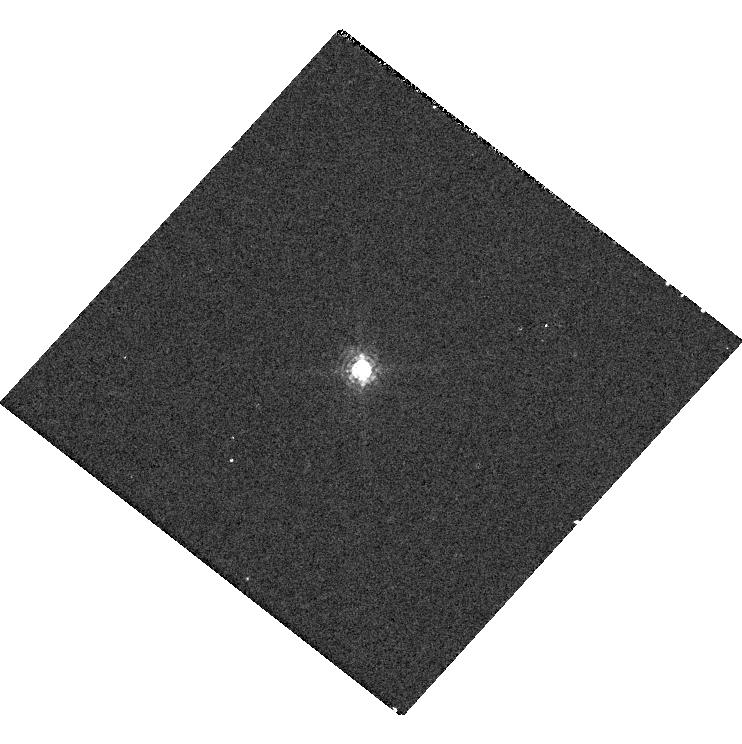
Target: GD-153. Instrument: WFC3/UVIS. Filter: F845M. Exposure: 1 min. Observation ID: hst_14021_06_wfc3_uvis_f845m_icrw06

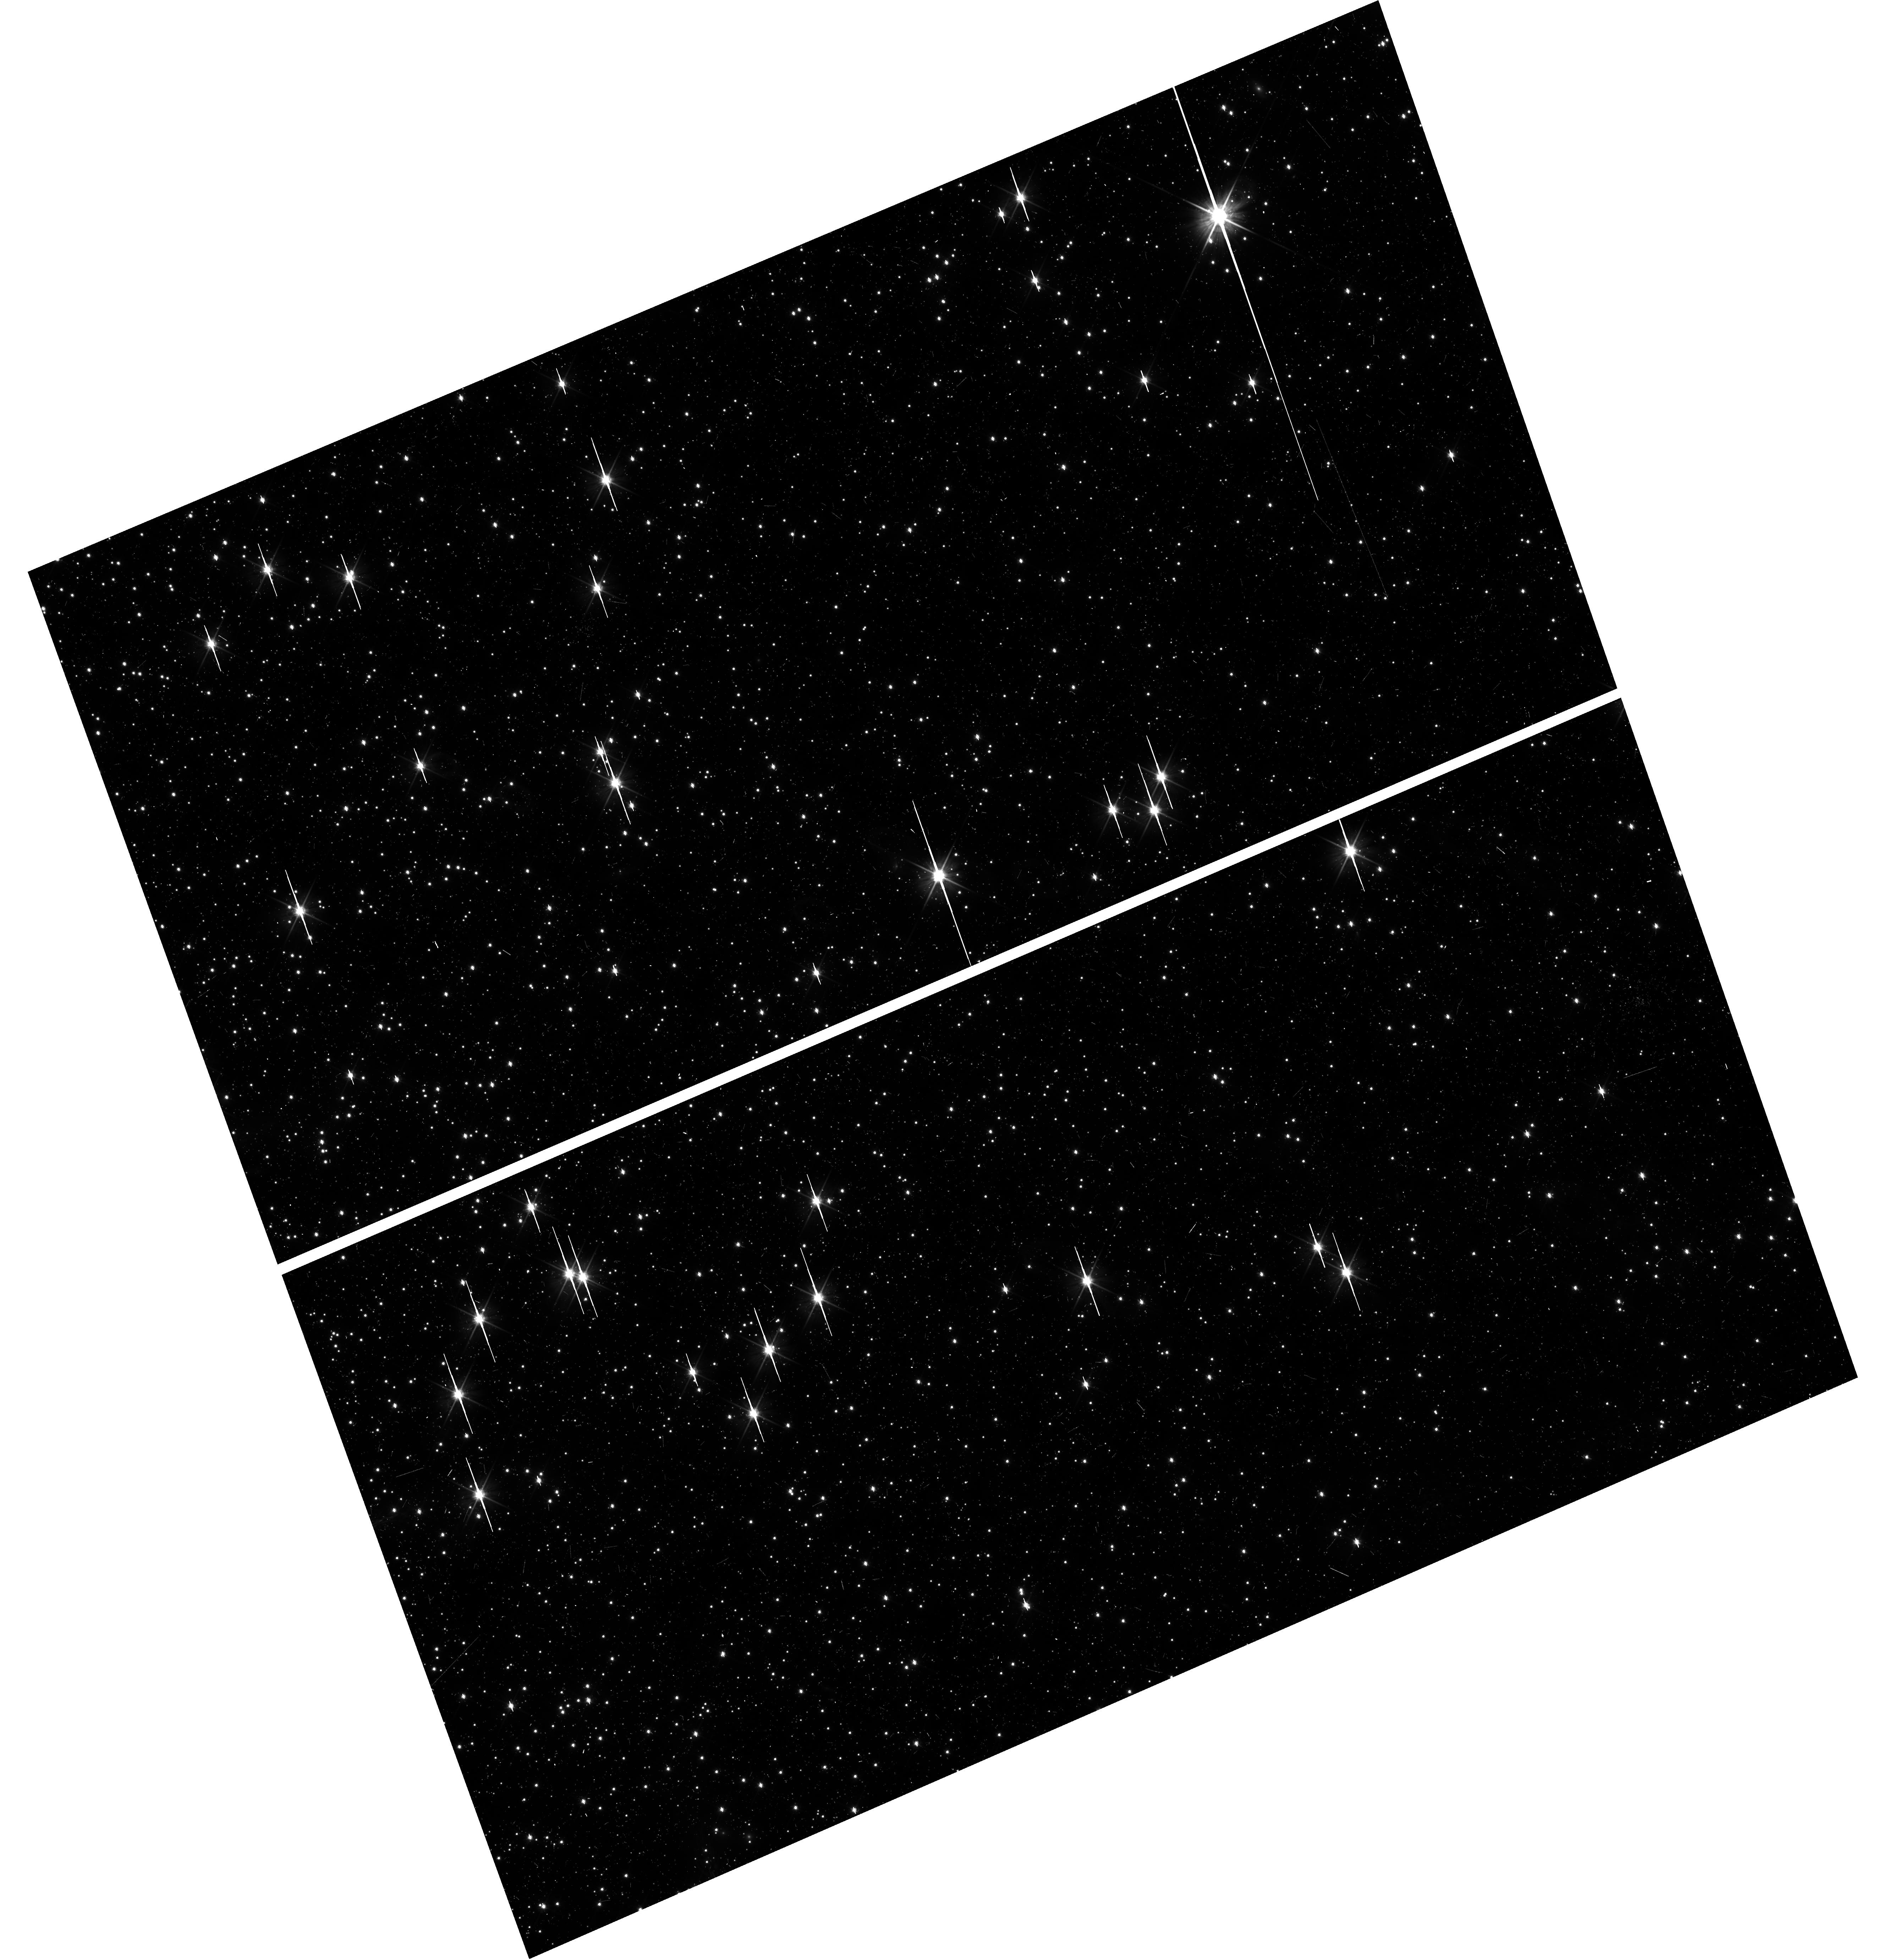
Target: 47TUCFIELD. Instrument: WFC3/UVIS. Filter: F606W. Exposure: 15 min. Observation ID: hst_14021_10_wfc3_uvis_f606w_icrw10

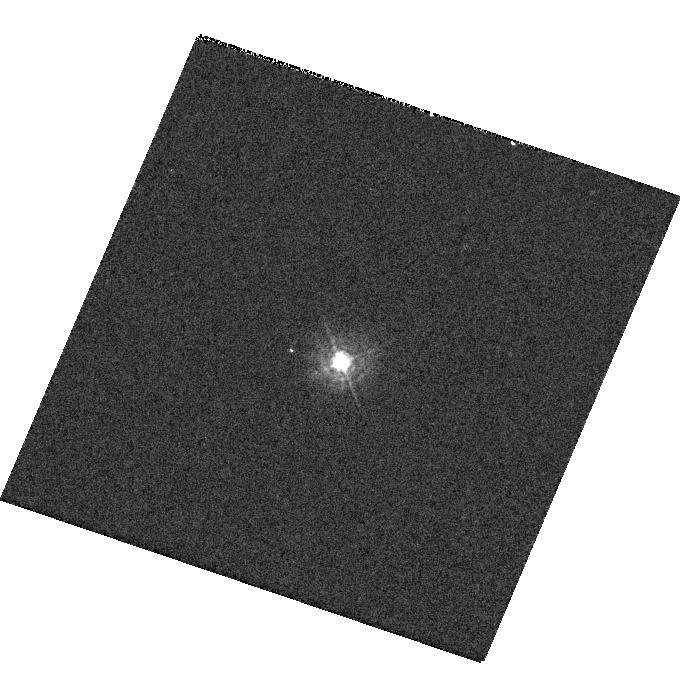
Target: GSC-02581-02323. Instrument: WFC3/UVIS. Filter: F336W. Exposure: 1 min. Observation ID: hst_14021_04_wfc3_uvis_f336w_icrw04

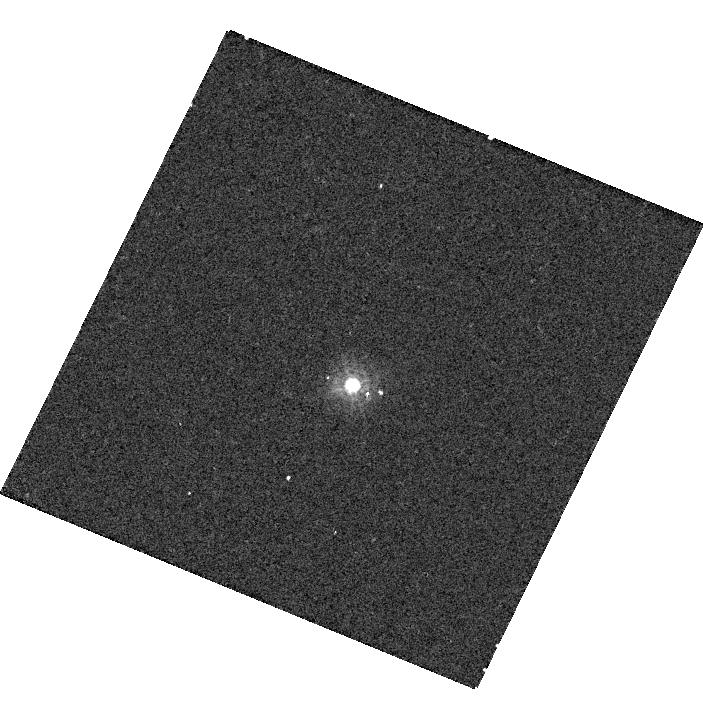
Target: GSC-02581-02323. Instrument: WFC3/UVIS. Filter: F275W. Exposure: 5 min. Observation ID: hst_14021_03_wfc3_uvis_f275w_icrw03

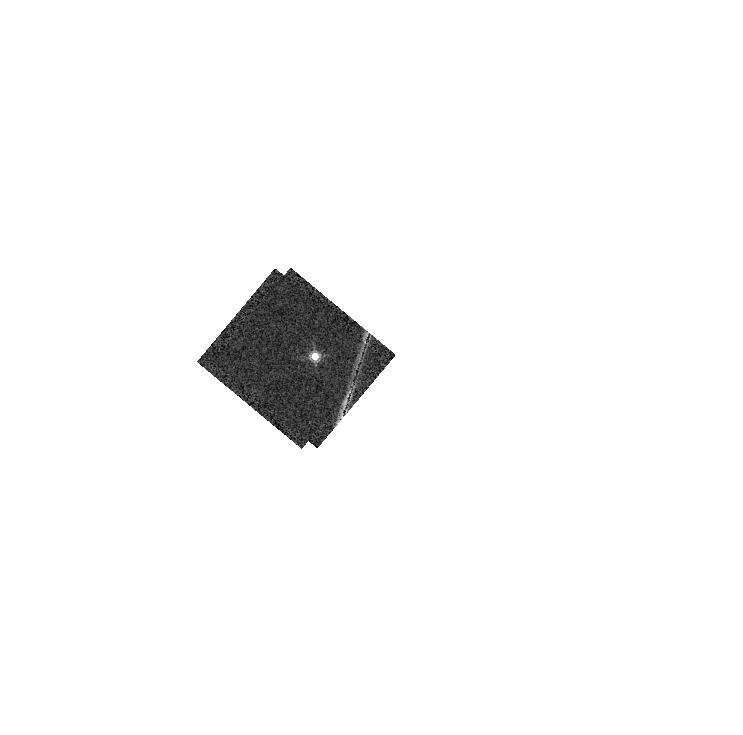
Target: GD-153. Instrument: WFC3/IR. Filter: F167N. Exposure: 3 min. Observation ID: hst_14021_05_wfc3_ir_f167n_icrw05

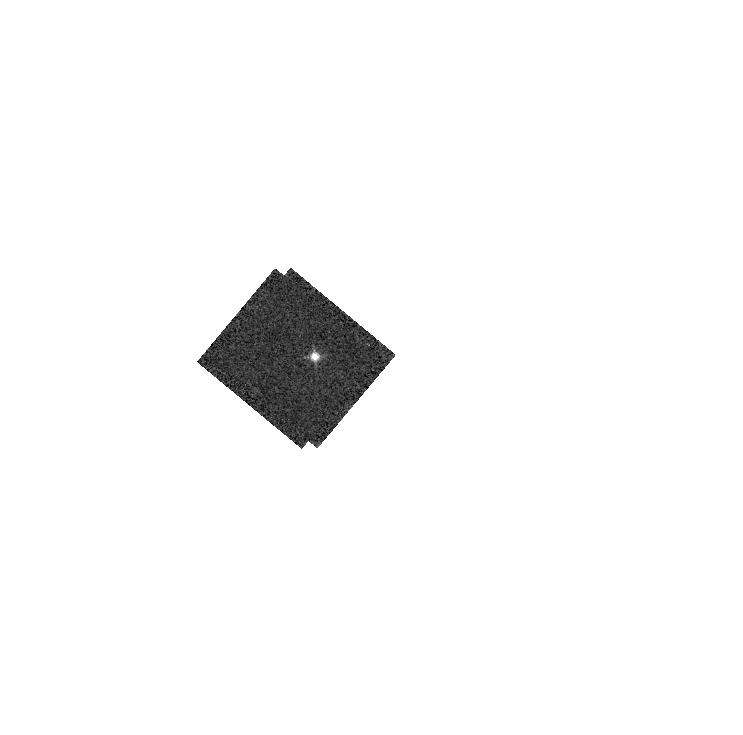
Target: GD-153. Instrument: WFC3/IR. Filter: F126N. Exposure: 2 min. Observation ID: hst_14021_05_wfc3_ir_f126n_icrw05

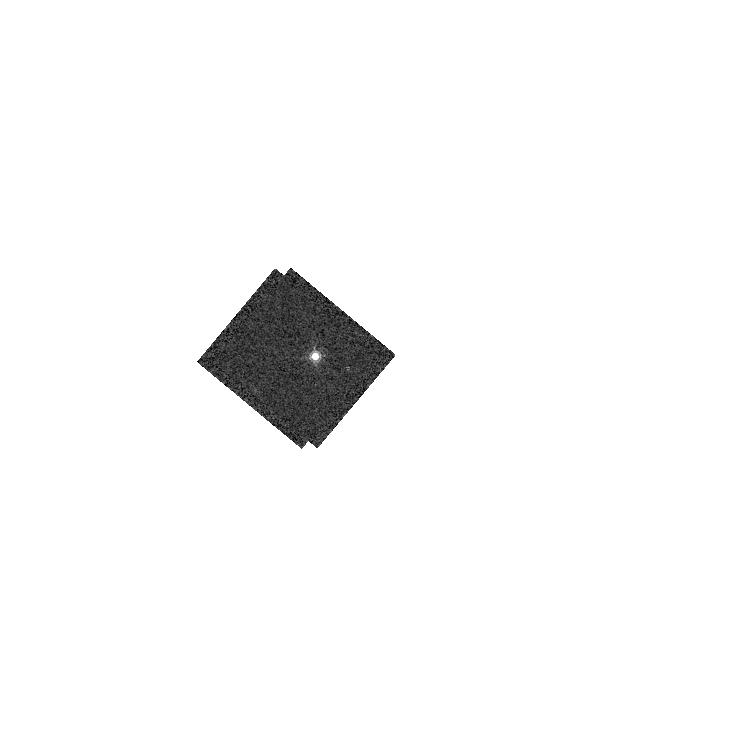
Target: GD-153. Instrument: WFC3/IR. Filter: F164N. Exposure: 3 min. Observation ID: hst_14021_05_wfc3_ir_f164n_icrw05

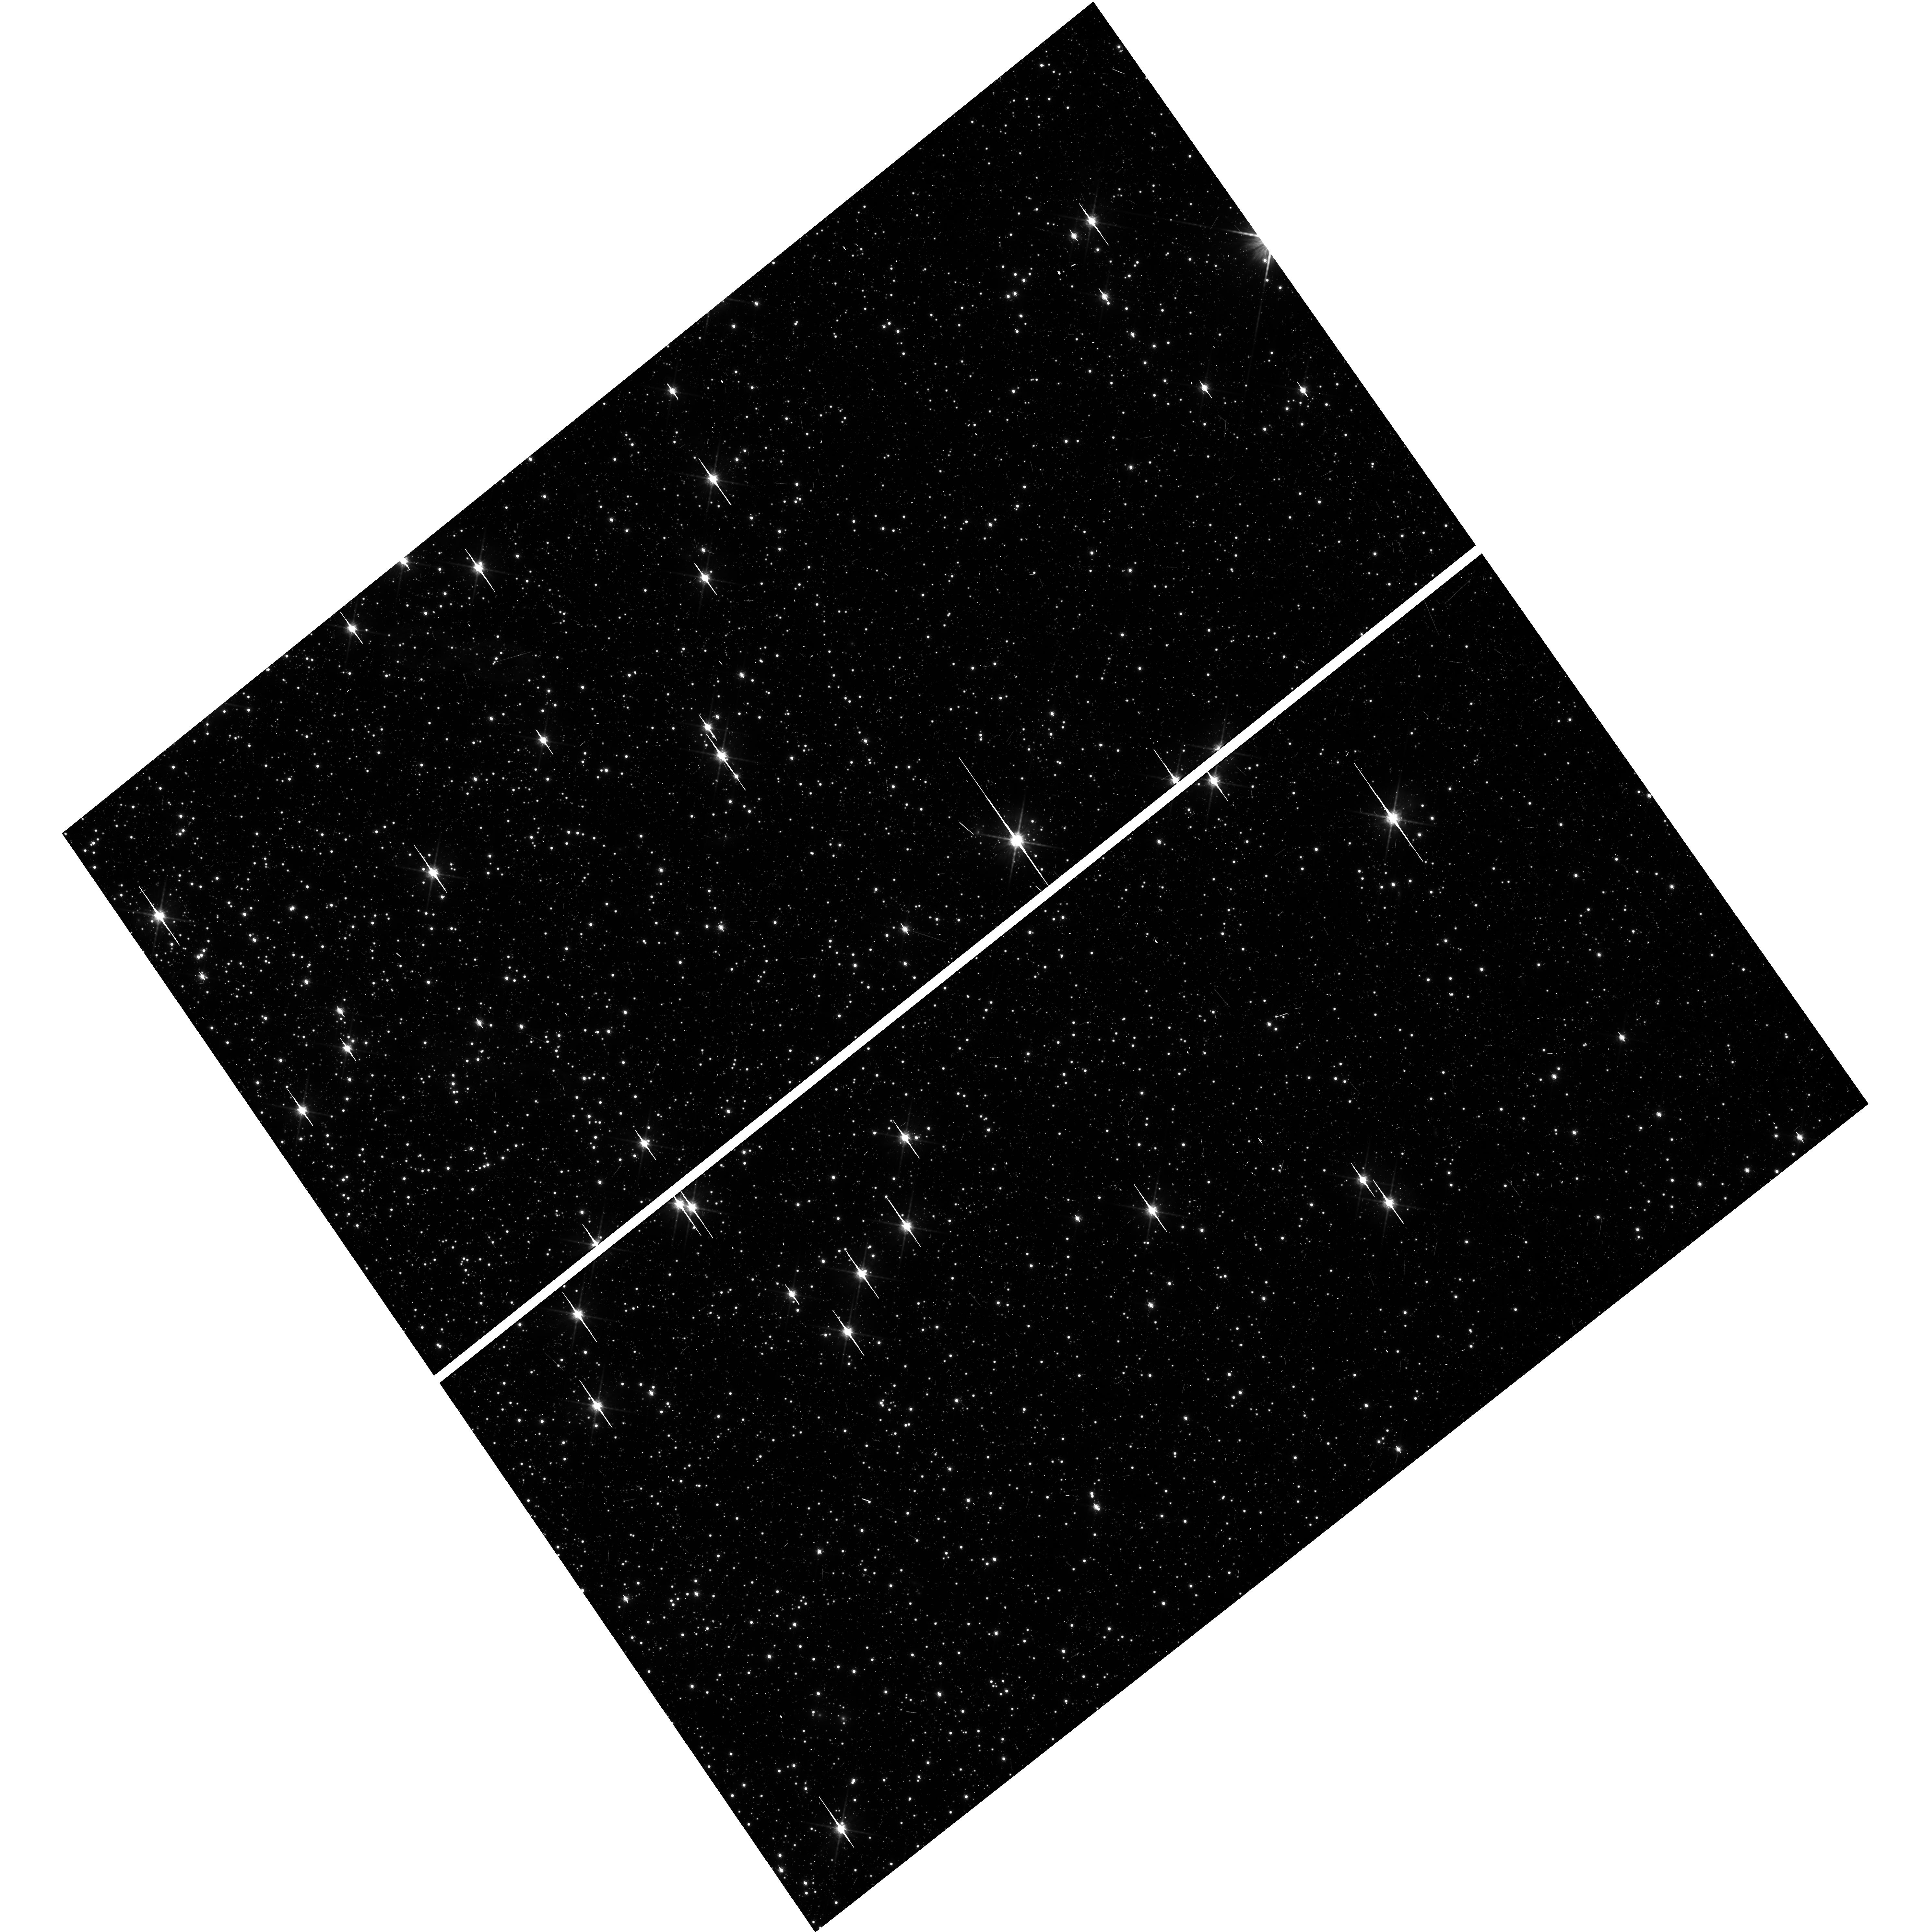
Target: 47TUCFIELD. Instrument: WFC3/UVIS. Filter: F814W. Exposure: 22 min. Observation ID: hst_14021_11_wfc3_uvis_f814w_icrw11

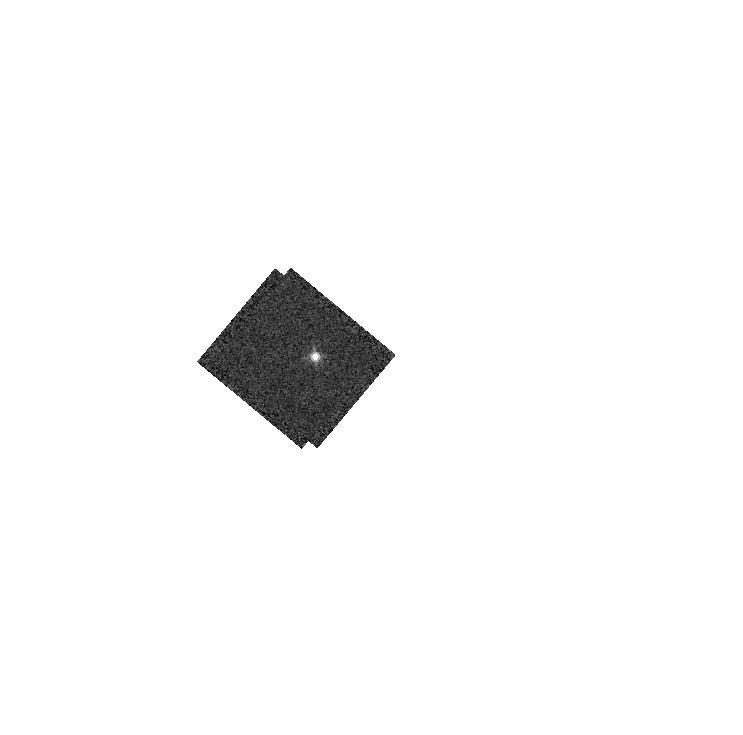
Target: GD-153. Instrument: WFC3/IR. Filter: F130N. Exposure: 2 min. Observation ID: hst_14021_05_wfc3_ir_f130n_icrw05

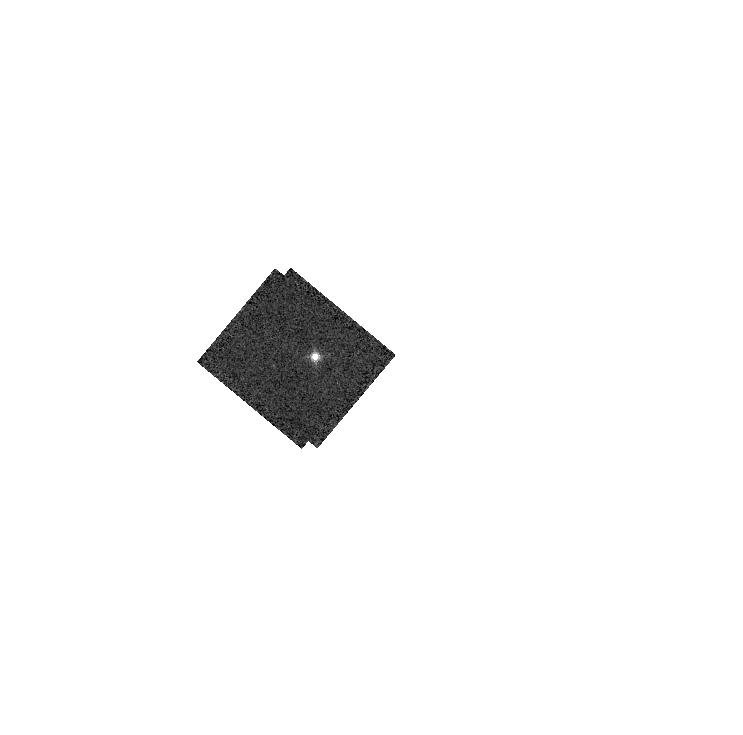
Target: GD-153. Instrument: WFC3/IR. Filter: F132N. Exposure: 2 min. Observation ID: hst_14021_05_wfc3_ir_f132n_icrw05

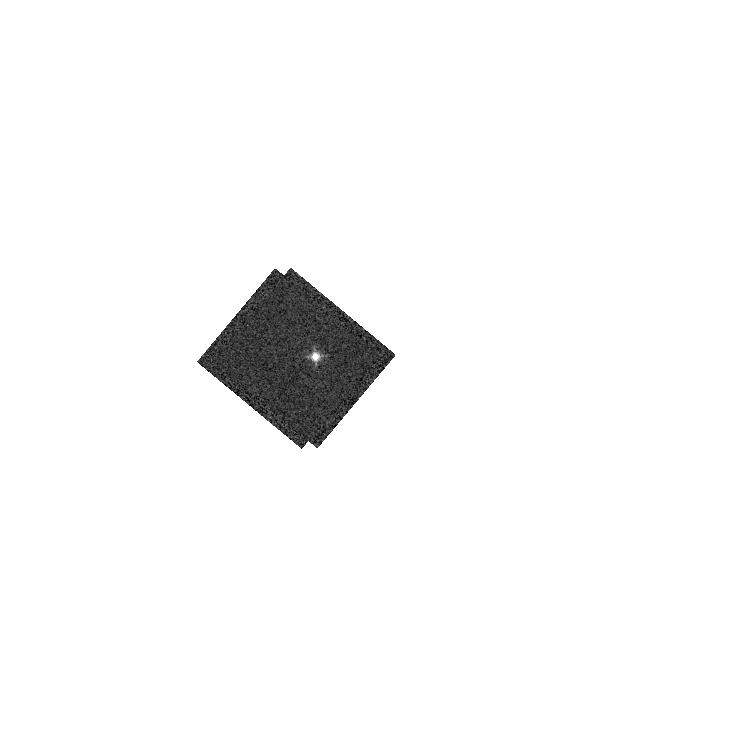
Target: GD-153. Instrument: WFC3/IR. Filter: F128N. Exposure: 2 min. Observation ID: hst_14021_05_wfc3_ir_f128n_icrw05

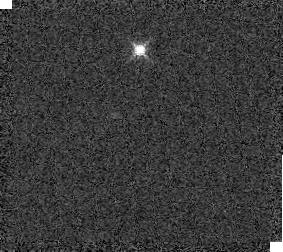
Target: GD-153. Instrument: WFC3/IR. Filter: F139M. Exposure: 1 min. Observation ID: icrw05030

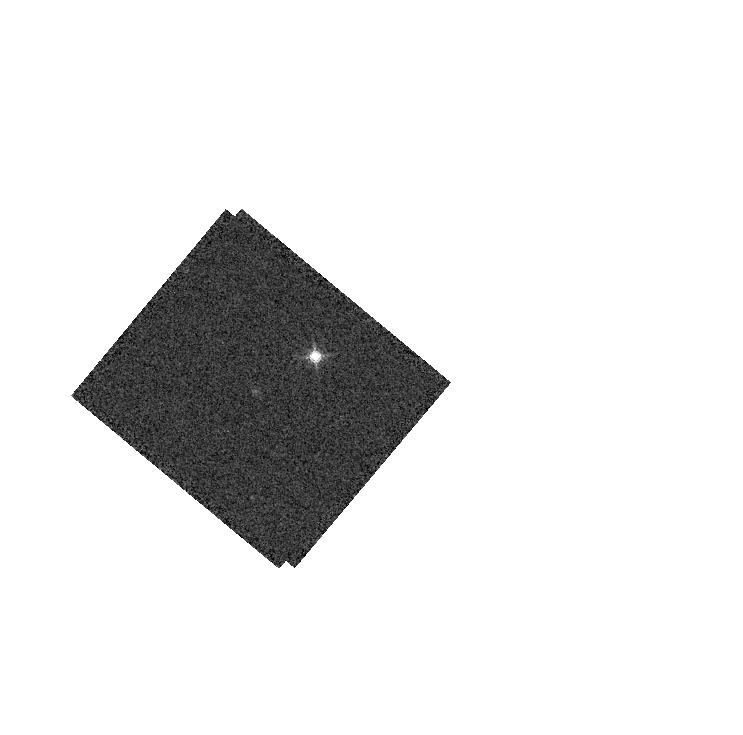
Target: GD-153. Instrument: WFC3/IR. Filter: F153M. Exposure: 1 min. Observation ID: hst_14021_05_wfc3_ir_f153m_icrw05

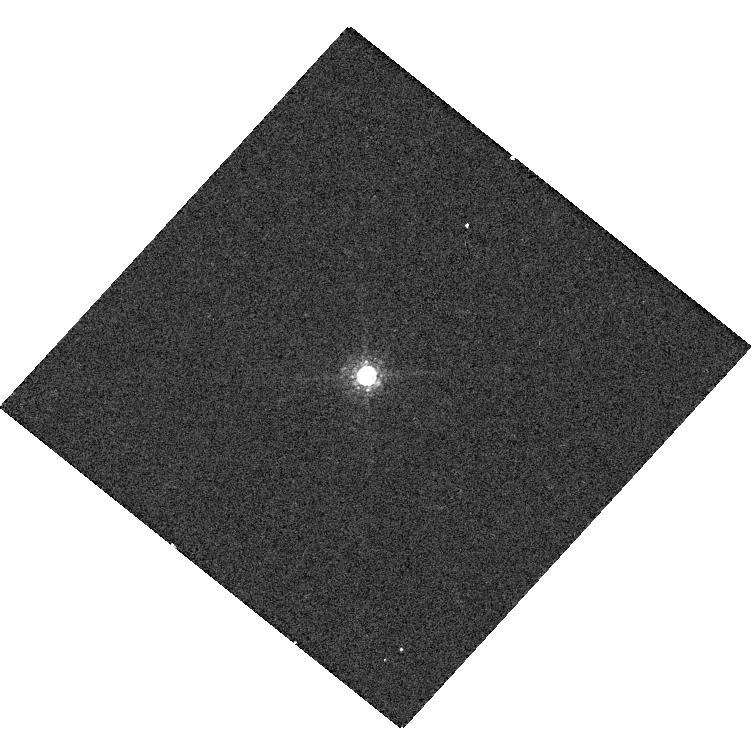
Target: GD-153. Instrument: WFC3/UVIS. Filter: F845M. Exposure: 1 min. Observation ID: hst_14021_07_wfc3_uvis_f845m_icrw07

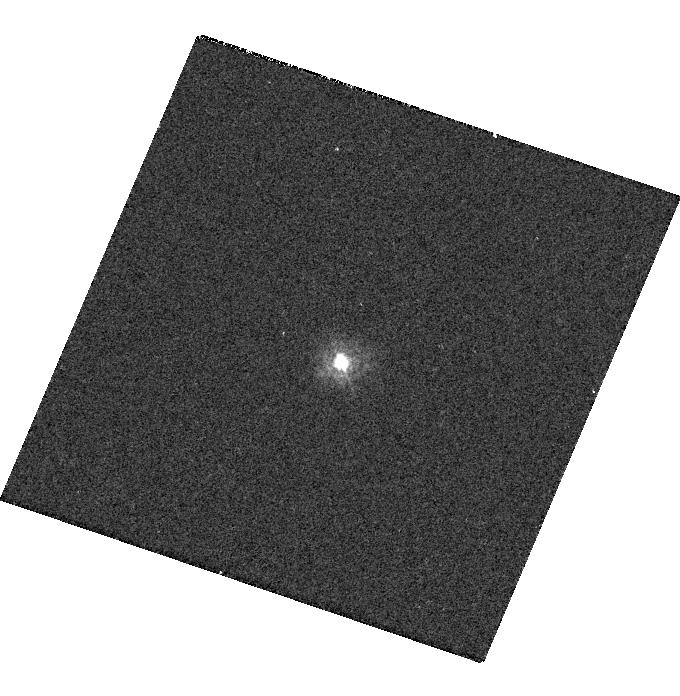
Target: GSC-02581-02323. Instrument: WFC3/UVIS. Filter: F275W. Exposure: 5 min. Observation ID: hst_14021_04_wfc3_uvis_f275w_icrw04

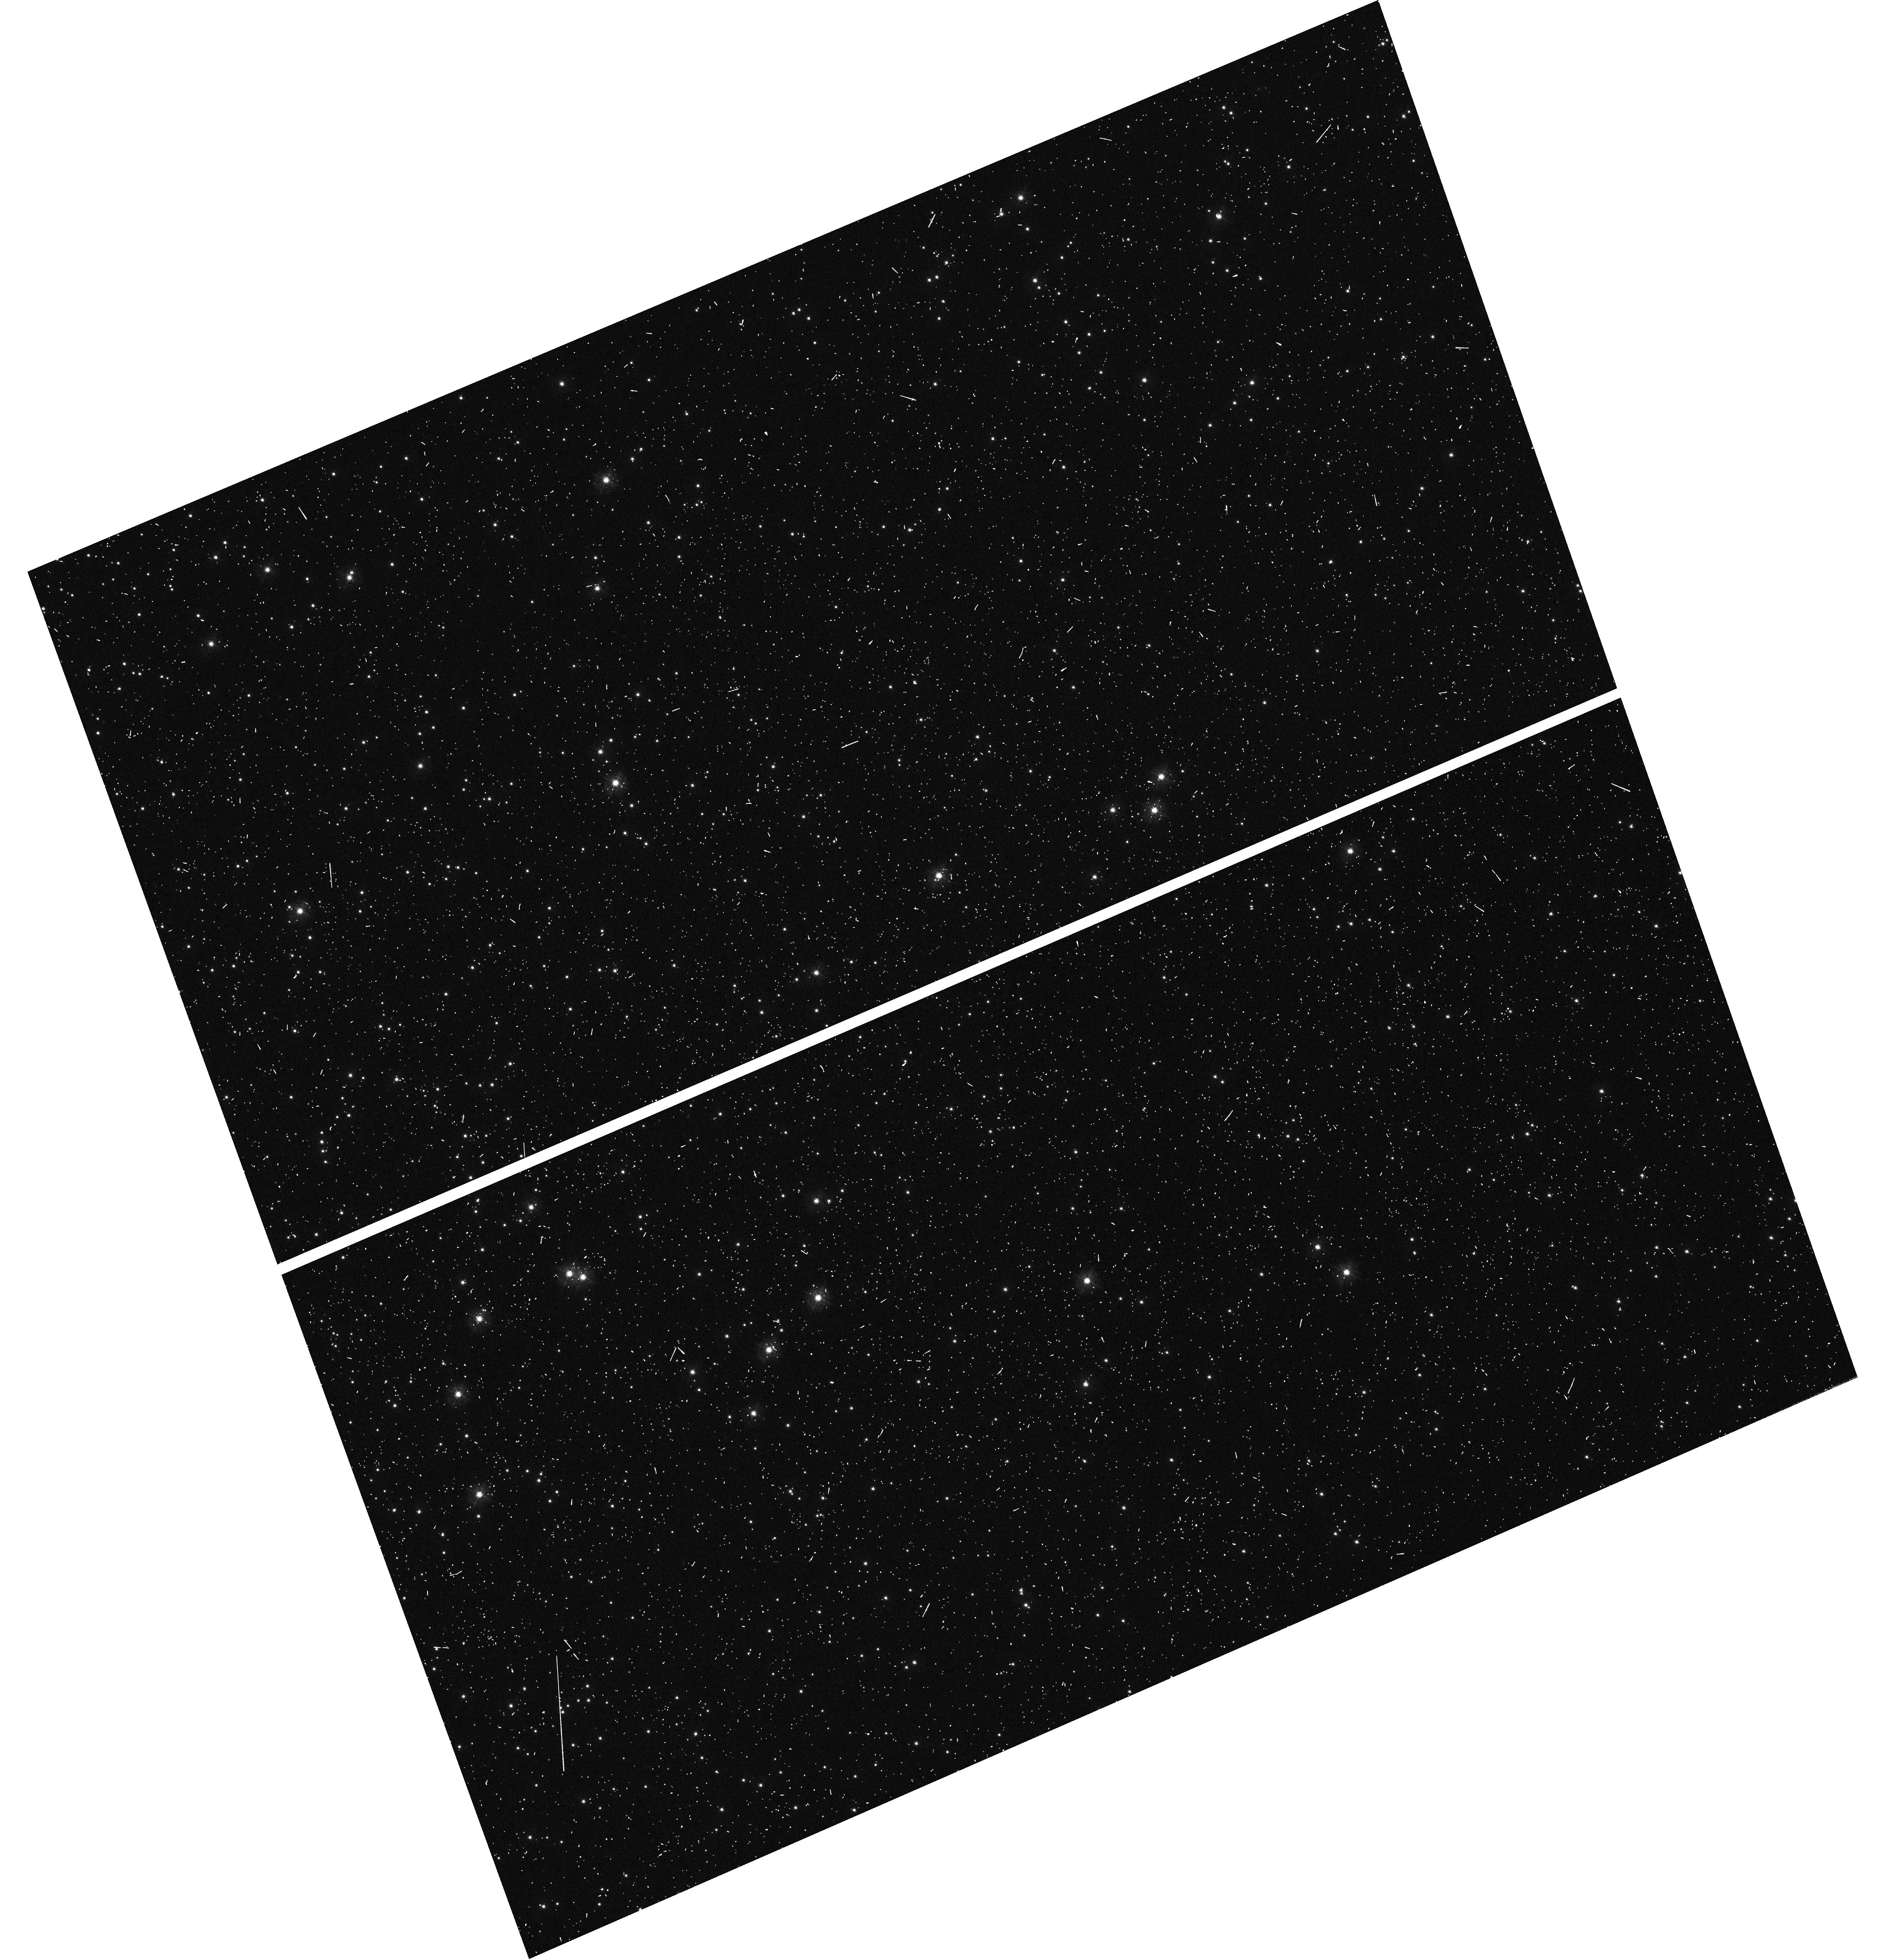
Target: 47TUCFIELD. Instrument: WFC3/UVIS. Filter: F336W. Exposure: 5 min. Observation ID: hst_14021_10_wfc3_uvis_f336w_icrw10

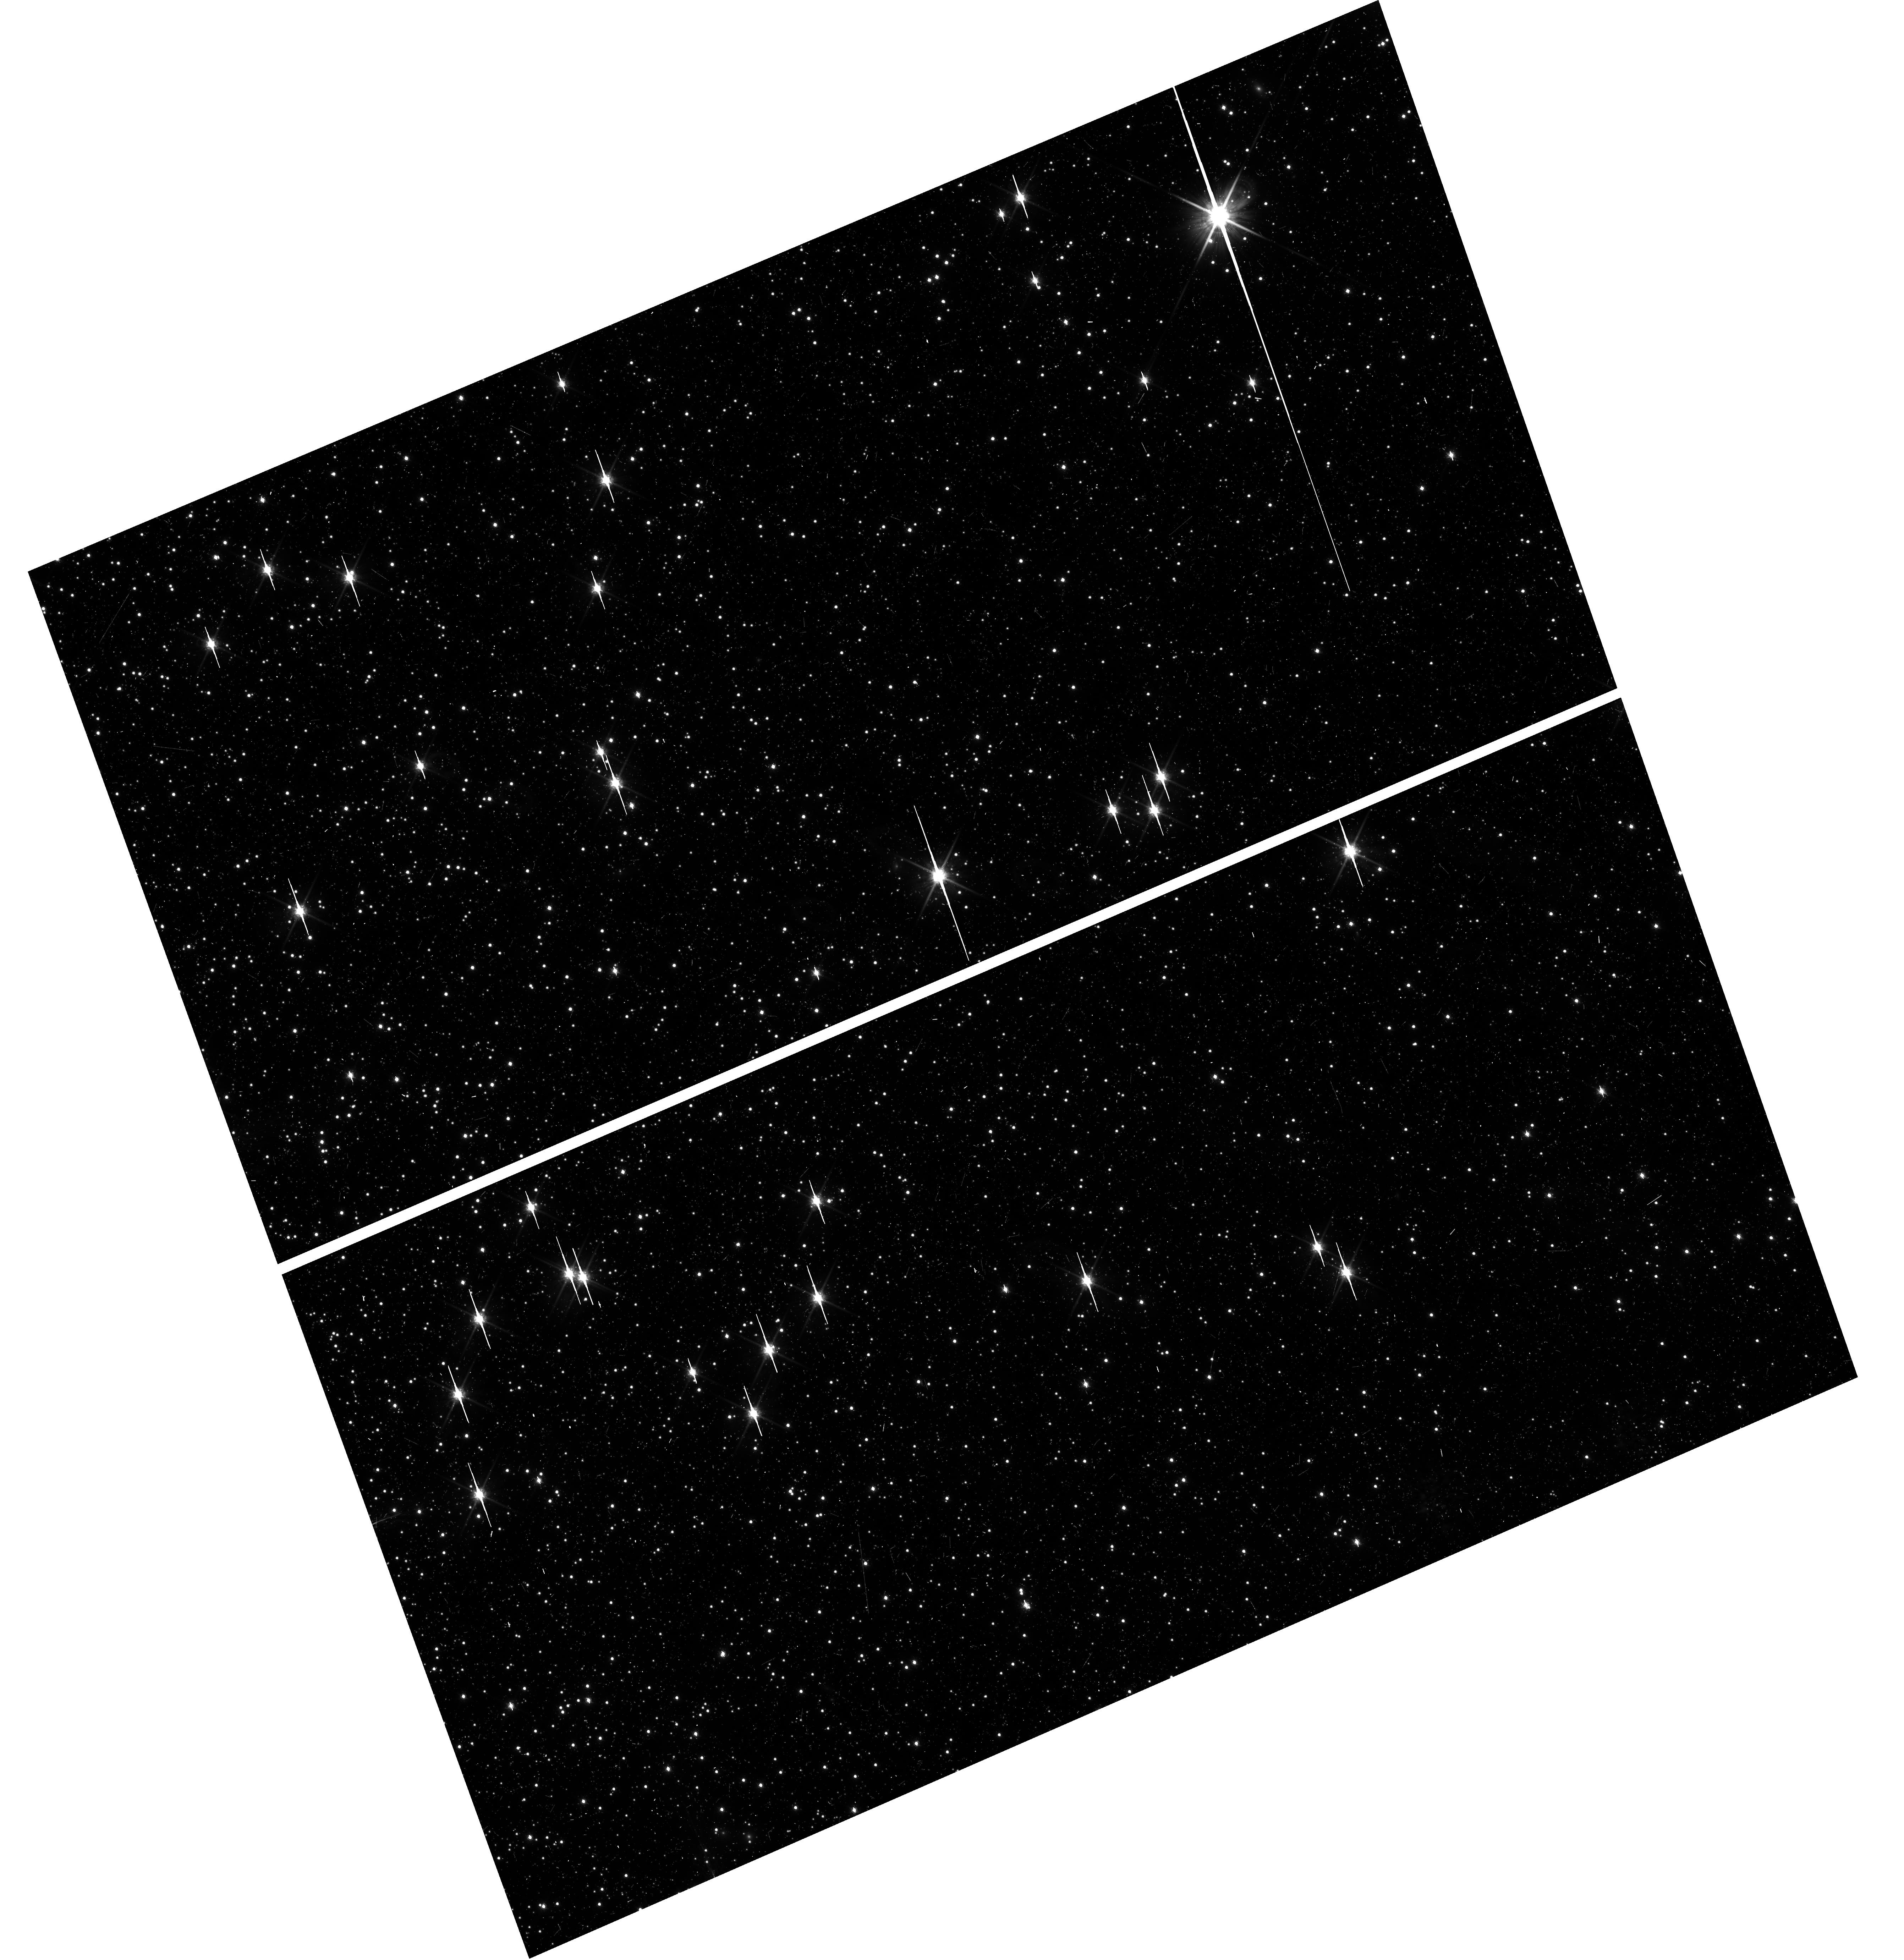
Target: 47TUCFIELD. Instrument: WFC3/UVIS. Filter: F814W. Exposure: 22 min. Observation ID: hst_14021_10_wfc3_uvis_f814w_icrw10

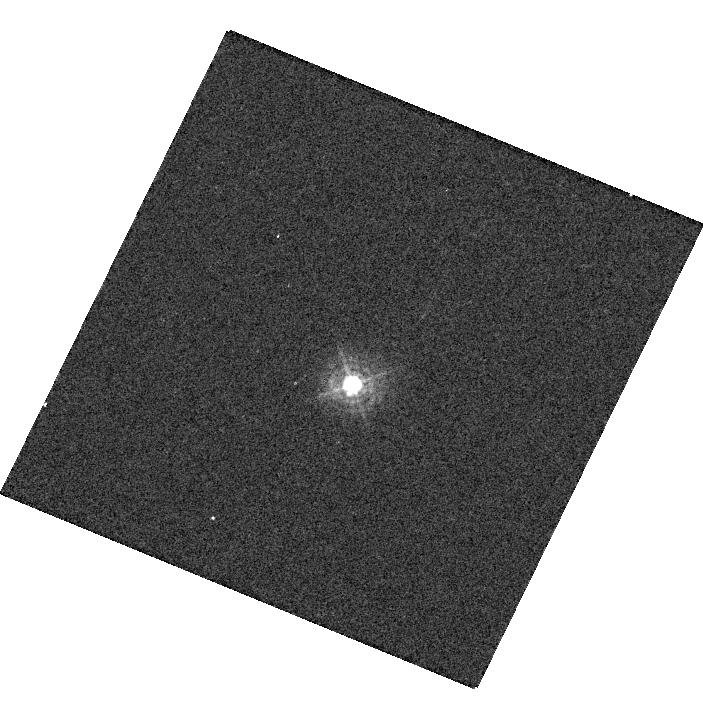
Target: GSC-02581-02323. Instrument: WFC3/UVIS. Filter: F336W. Exposure: 1 min. Observation ID: hst_14021_03_wfc3_uvis_f336w_icrw03

WFC3 UVIS & IR Photometry Zero Points (PI: Deustua, Susana E.)

A) Monitor the photometric throughput and stability, measure time dependent zeropoints and determine color term corrections for WFC3 UVIS and IR filters provide a check of the UVIS/IR flux stability as a function of time, wavelength and source brightness. WFC3/UVIS contamination monitor (a separate program) indicates that UVIS sensitivity is time dependent, hence zeropoints are also time dependent. This is a continuation of Cy 17 - Cy 21 programs. B) Monitor throughput, sensitivity and color terms of WFC3 IR filters. This is a continuation of Cy17-Cy21 photomtery programs.